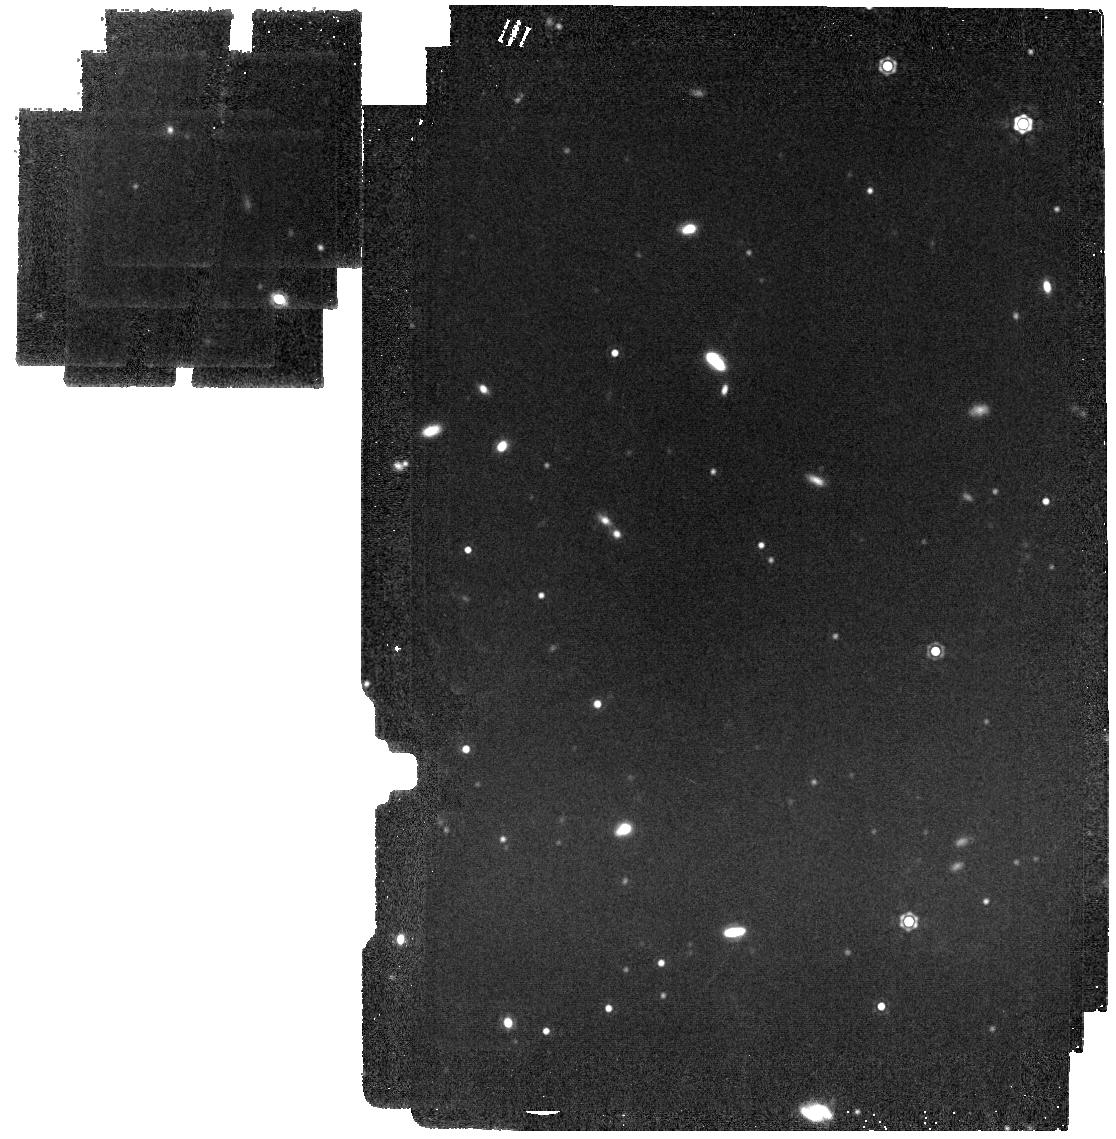
Target: WDJ094240.23-463717.68. Instrument: MIRI. Filter: F1500W. Exposure: 4 min. Observation ID: jw03964-o062_t108_miri_f1500w

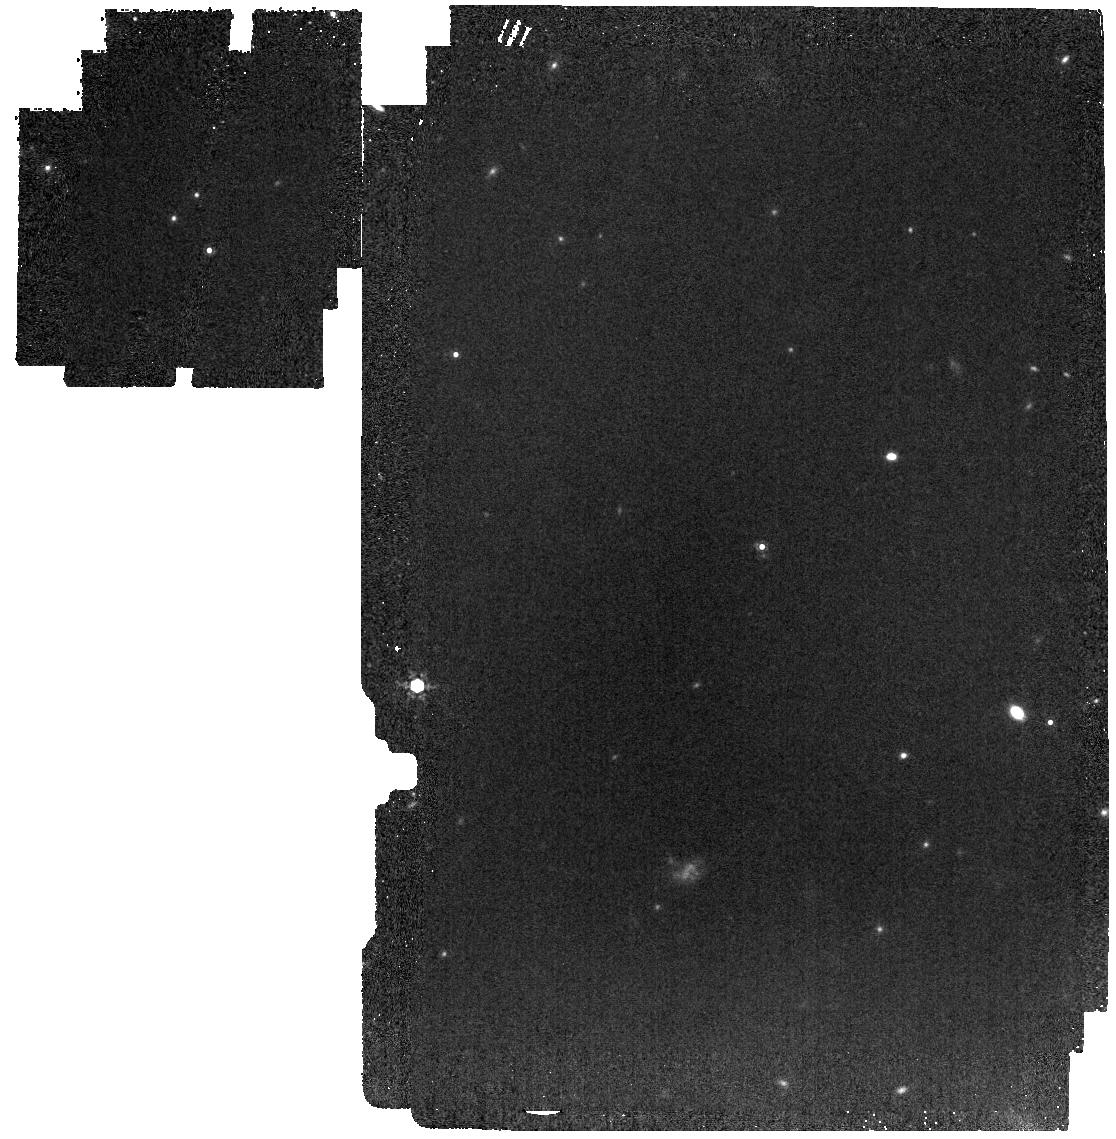
Target: WDJ075327.26+522931.47. Instrument: MIRI. Filter: F1000W. Exposure: 4 min. Observation ID: jw03964-o170_t086_miri_f1000w

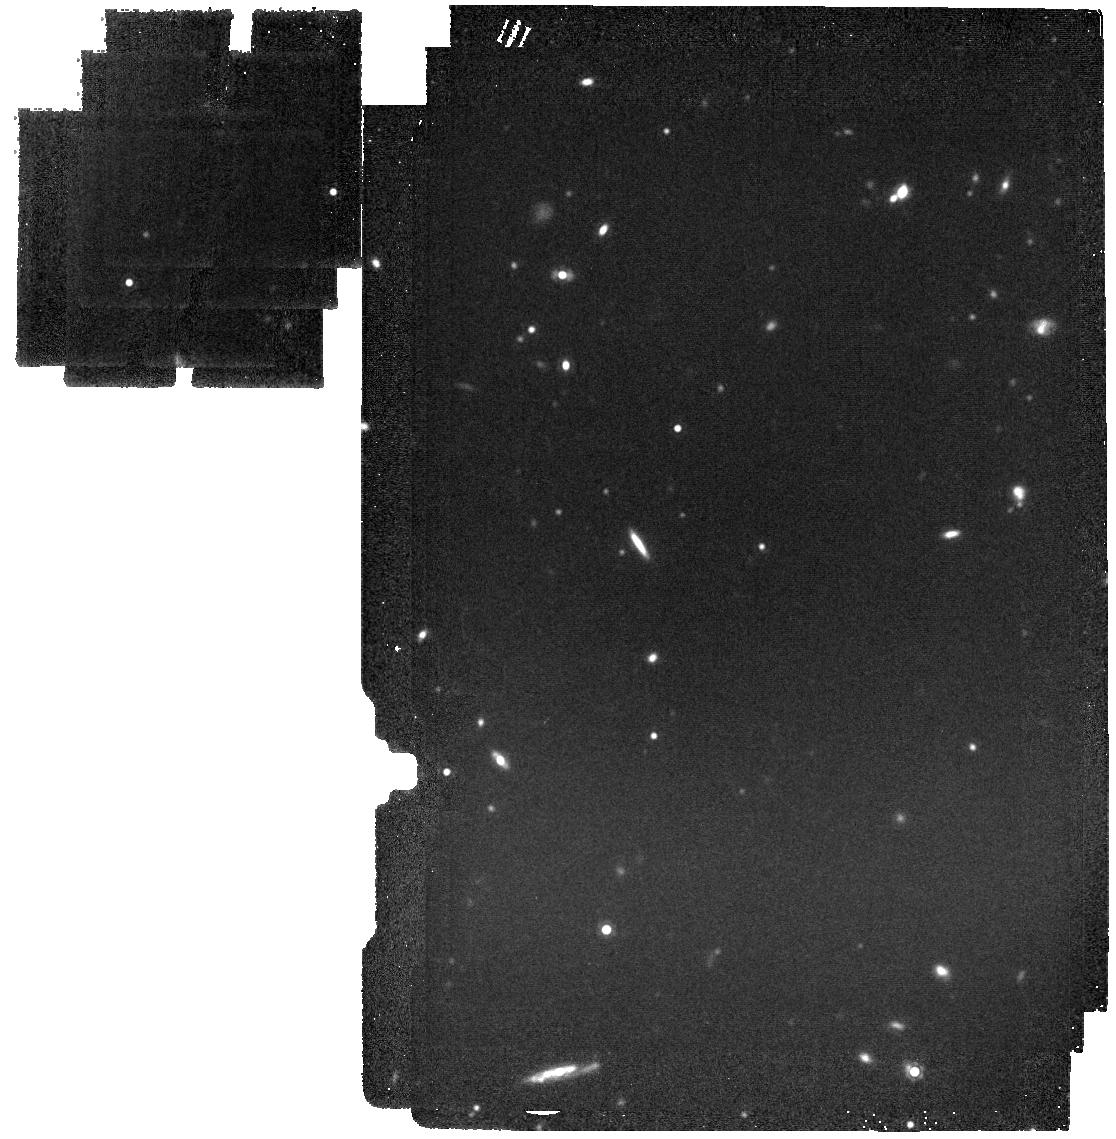
Target: WDJ090633.51-262656.02. Instrument: MIRI. Filter: F1500W. Exposure: 7 min. Observation ID: jw03964-o179_t103_miri_f1500w

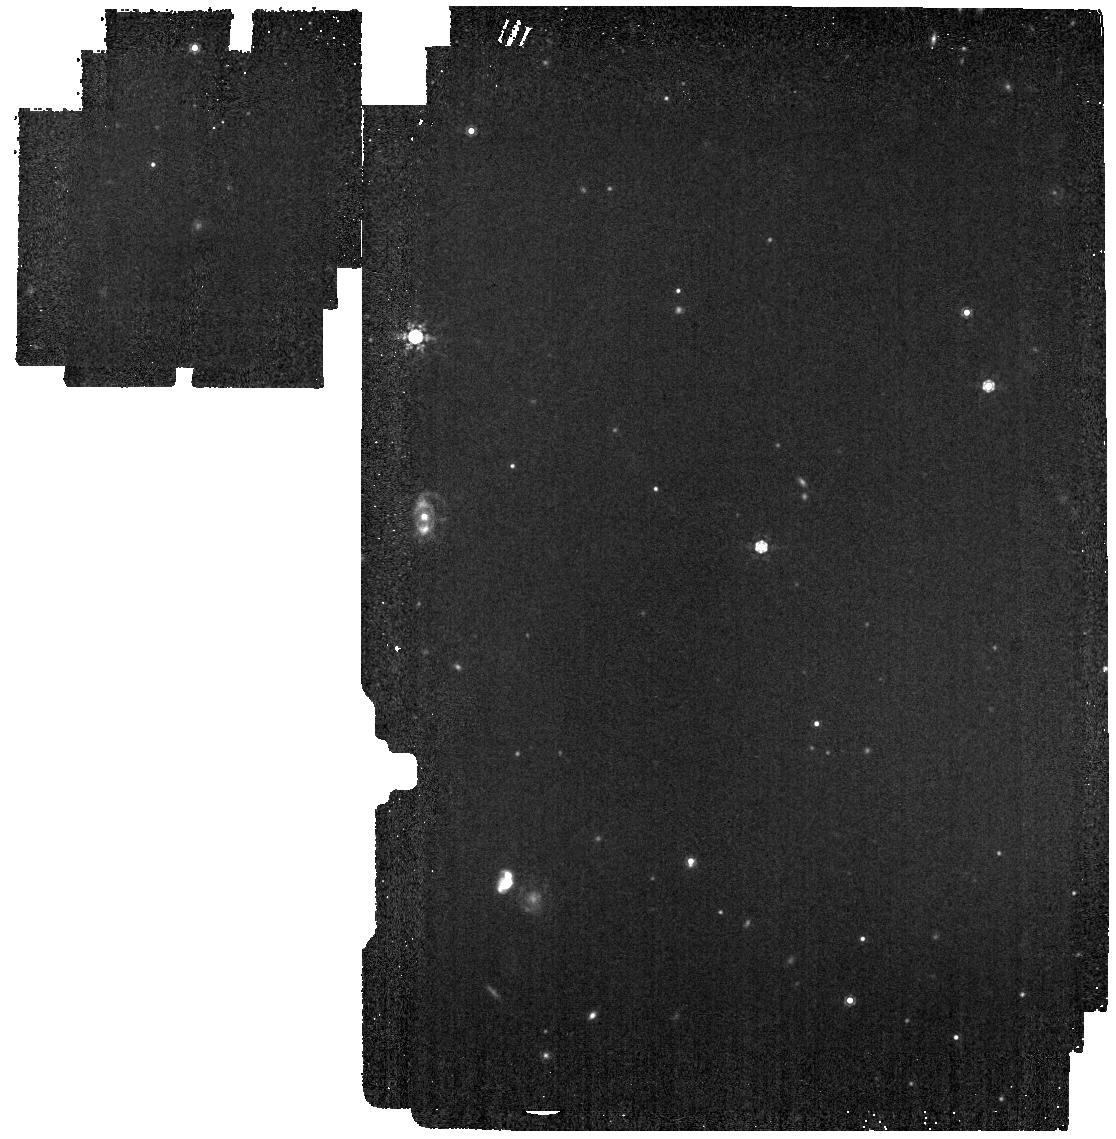
Target: WDJ082126.70-670320.02. Instrument: MIRI. Filter: F1000W. Exposure: 4 min. Observation ID: jw03964-o056_t095_miri_f1000w

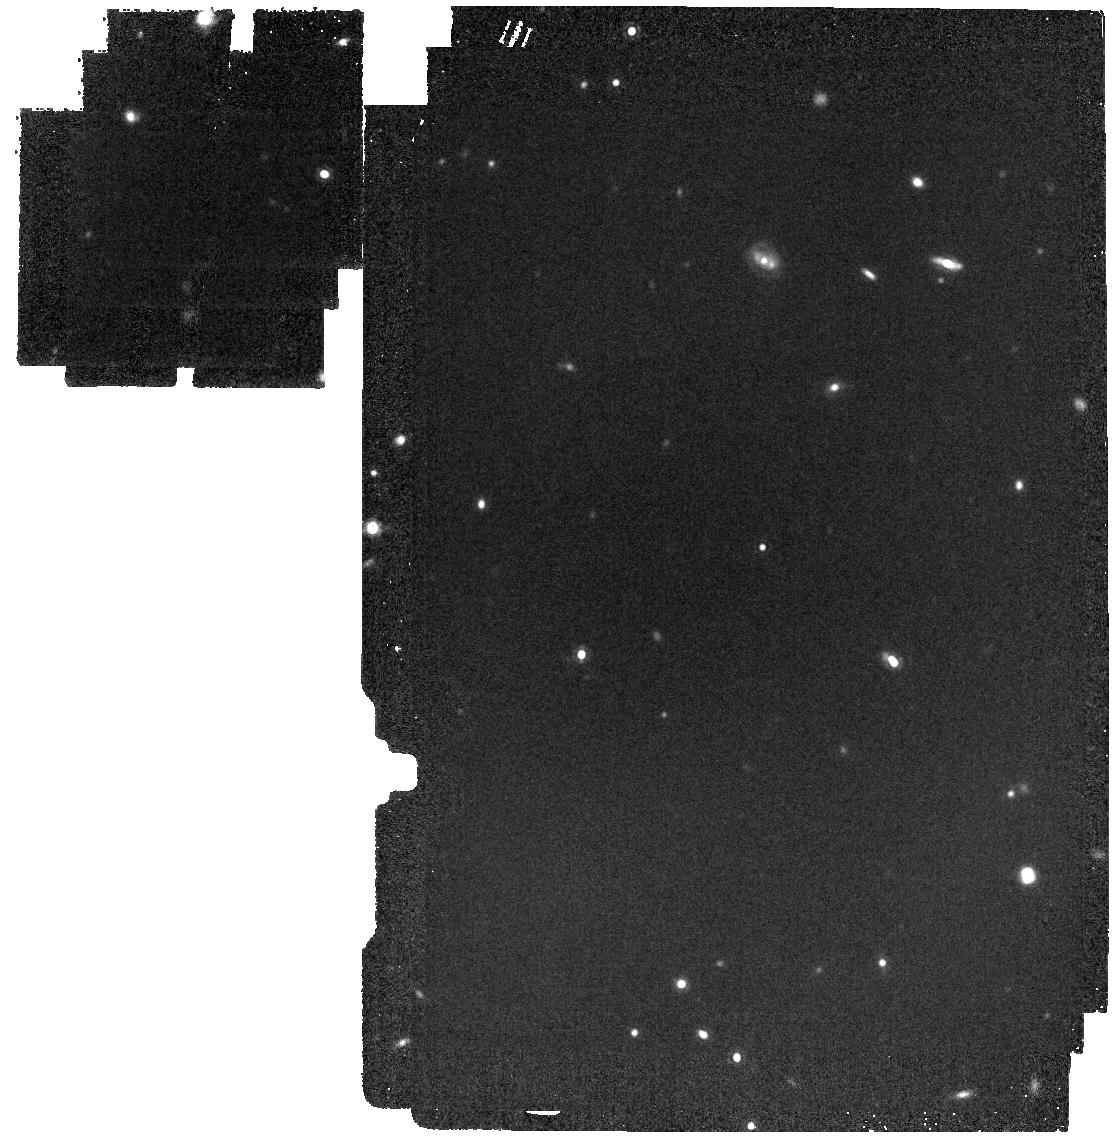
Target: WDJ130841.20+850228.16. Instrument: MIRI. Filter: F1500W. Exposure: 4 min. Observation ID: jw03964-o077_t132_miri_f1500w

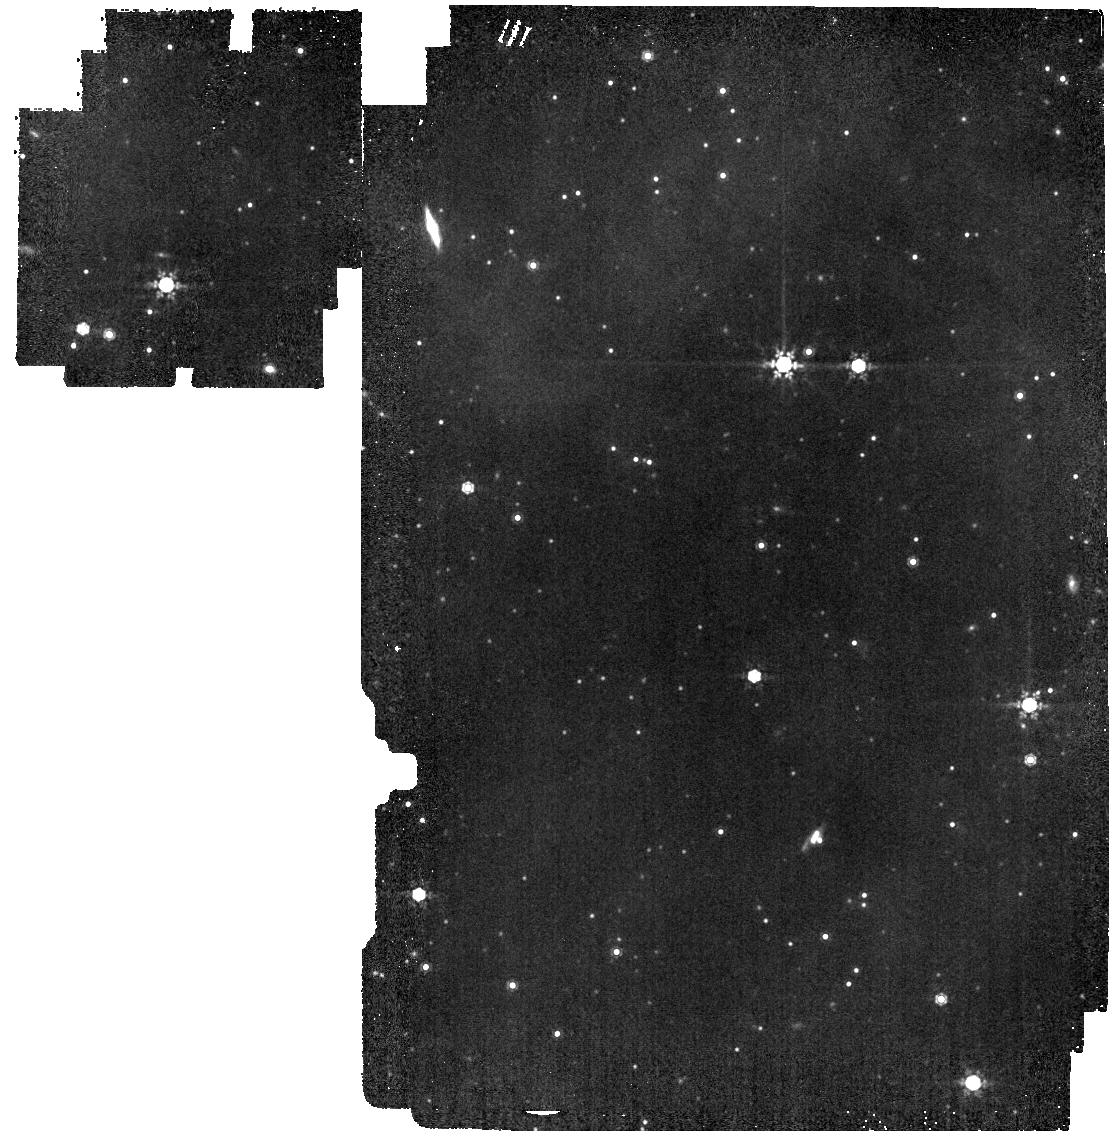
Target: WDJ092449.05-491529.60. Instrument: MIRI. Filter: F1000W. Exposure: 4 min. Observation ID: jw03964-o182_t107_miri_f1000w

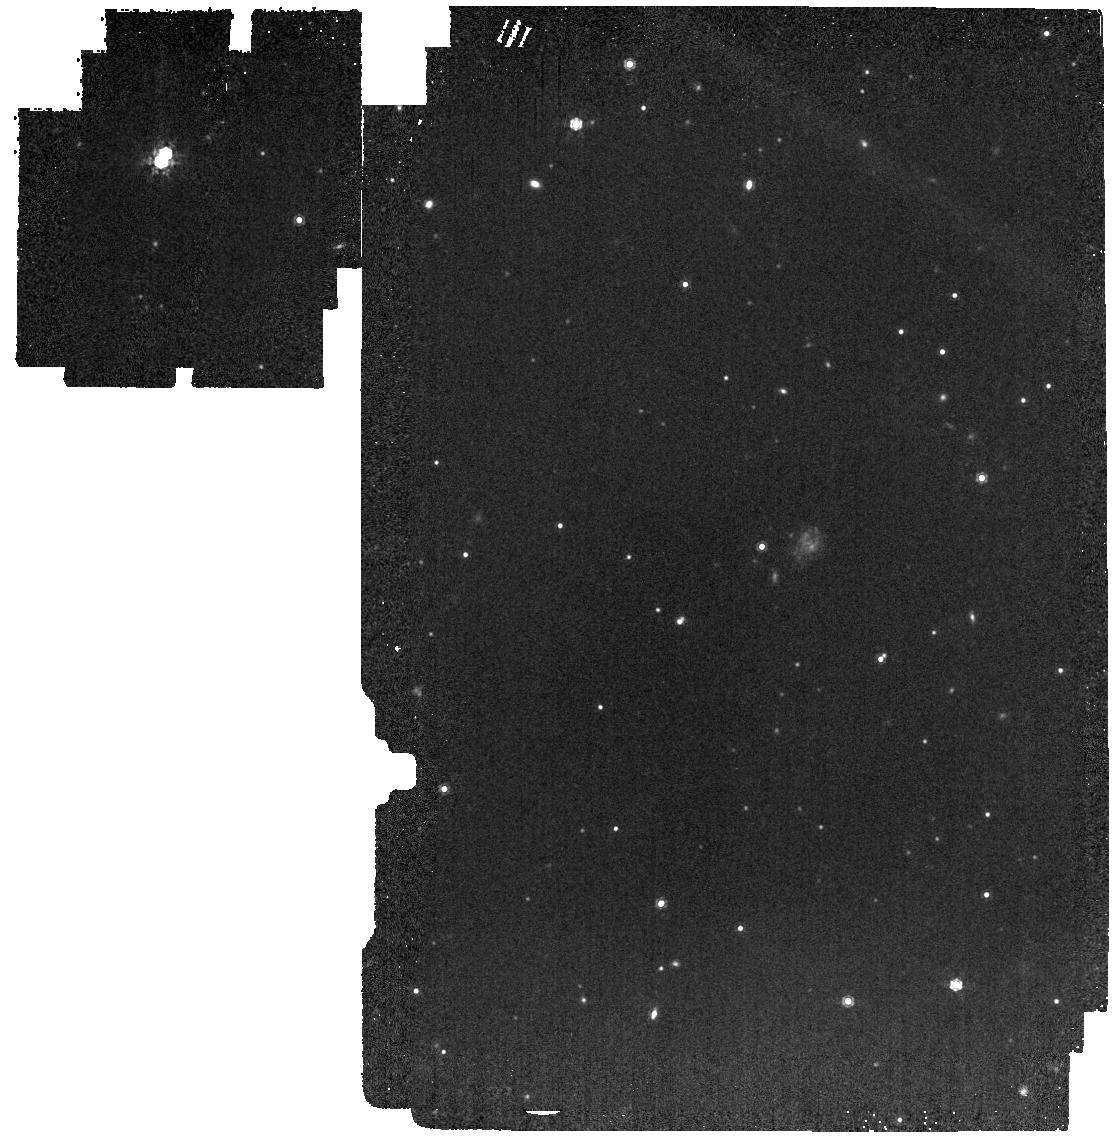
Target: WDJ064111.93-043212.31. Instrument: MIRI. Filter: F1000W. Exposure: 4 min. Observation ID: jw03964-o164_t069_miri_f1000w

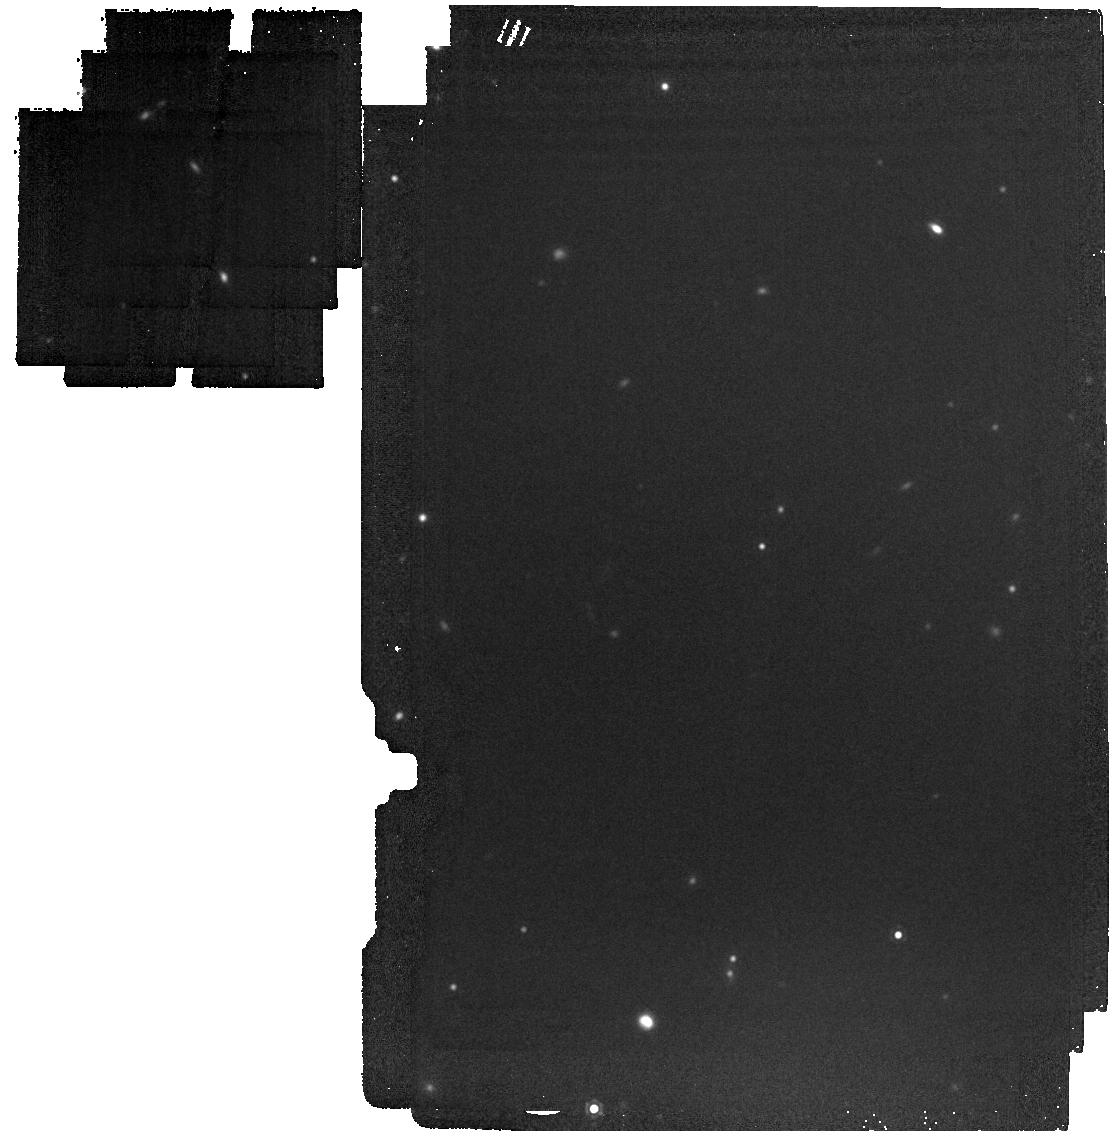
Target: WDJ081411.17+484529.81. Instrument: MIRI. Filter: F1500W. Exposure: 4 min. Observation ID: jw03964-o055_t092_miri_f1500w

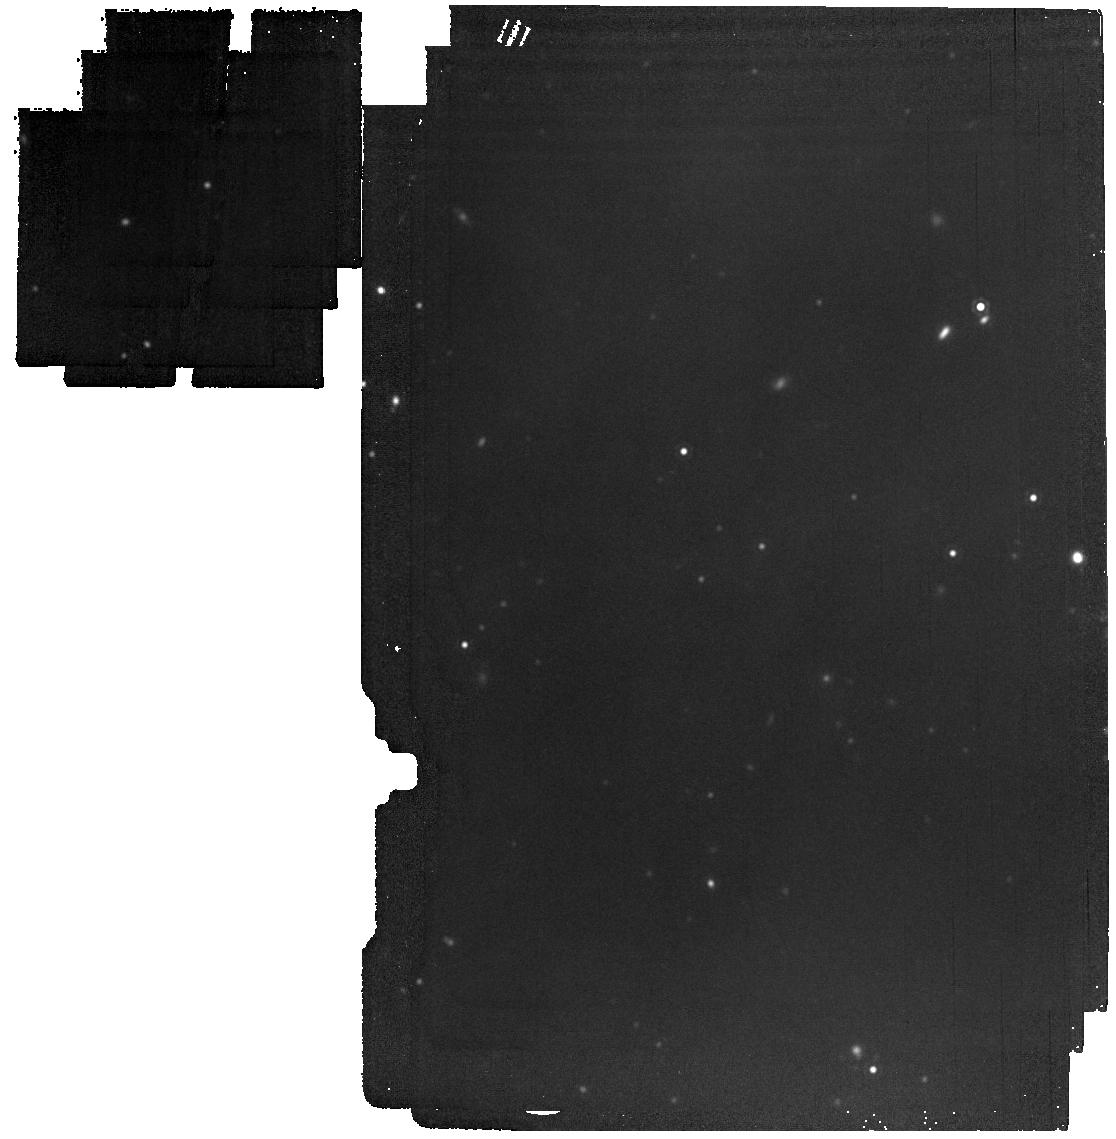
Target: WDJ064722.15+023108.91. Instrument: MIRI. Filter: F1500W. Exposure: 7 min. Observation ID: jw03964-o165_t070_miri_f1500w

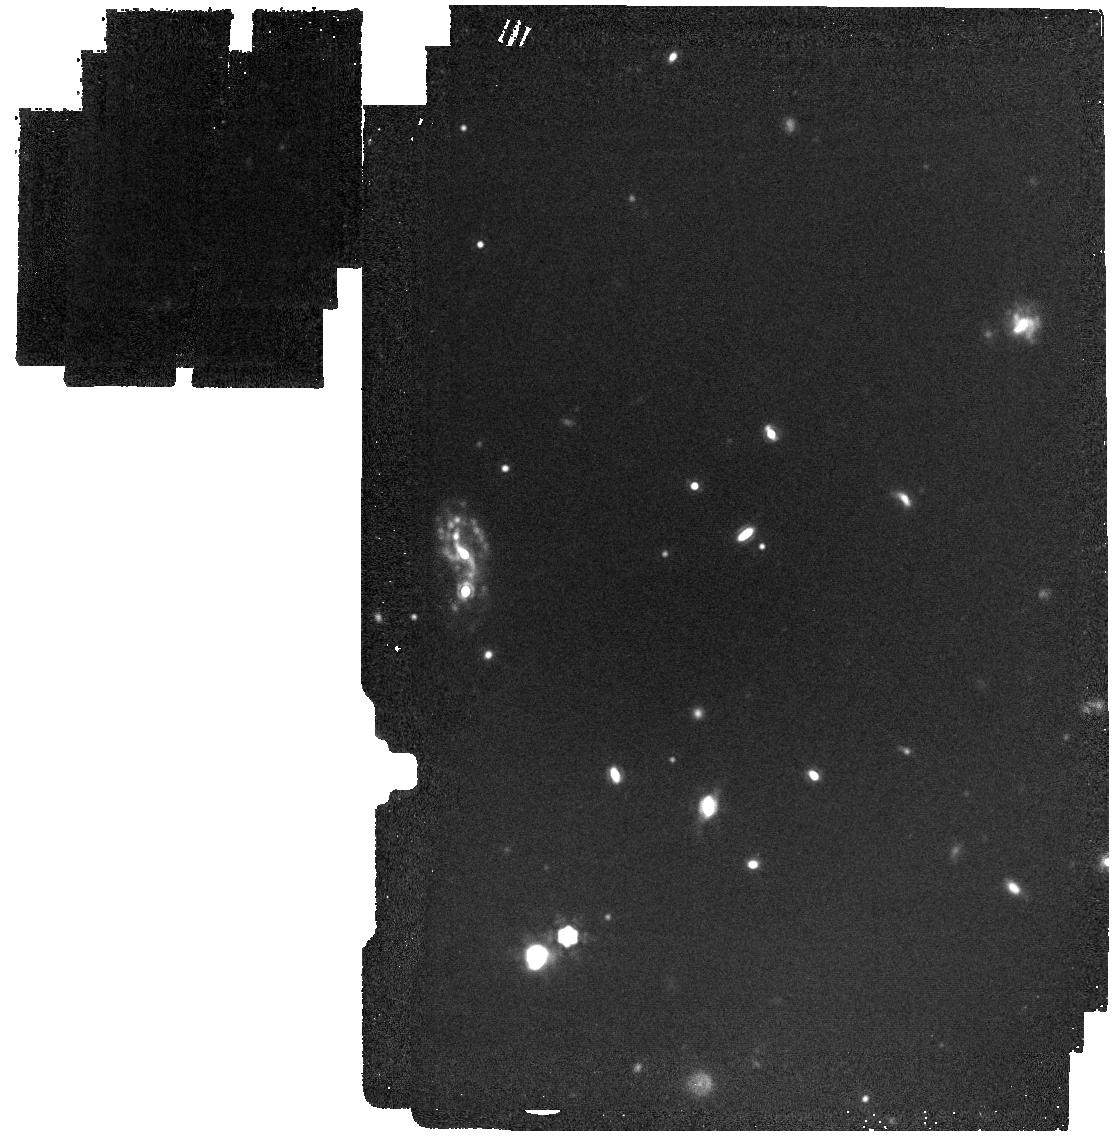
Target: WDJ070356.98+780504.72. Instrument: MIRI. Filter: F1500W. Exposure: 7 min. Observation ID: jw03964-o168_t077_miri_f1500w

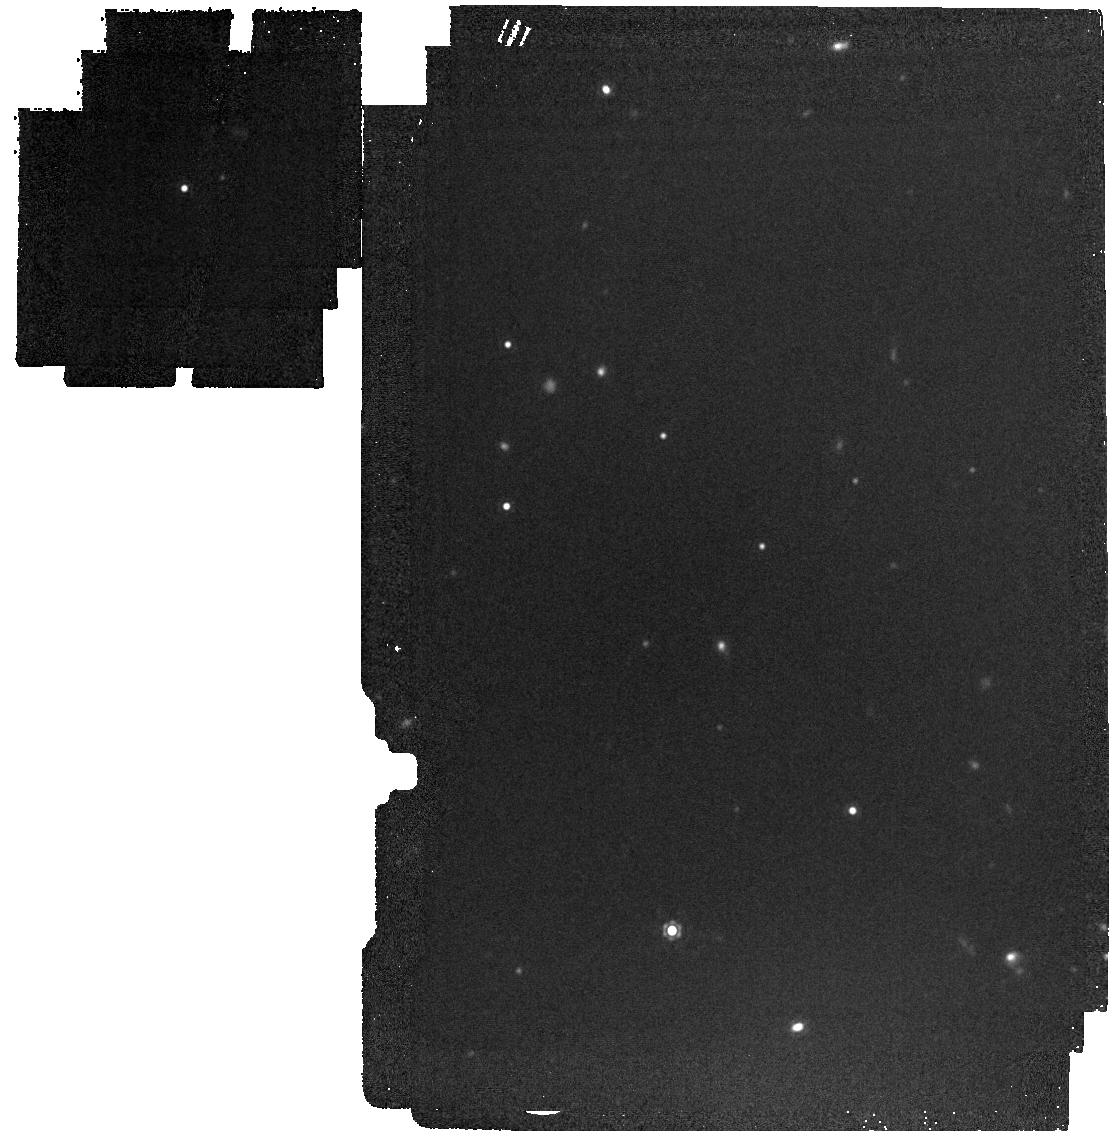
Target: WDJ075014.58+071148.92. Instrument: MIRI. Filter: F1500W. Exposure: 4 min. Observation ID: jw03964-o049_t083_miri_f1500w

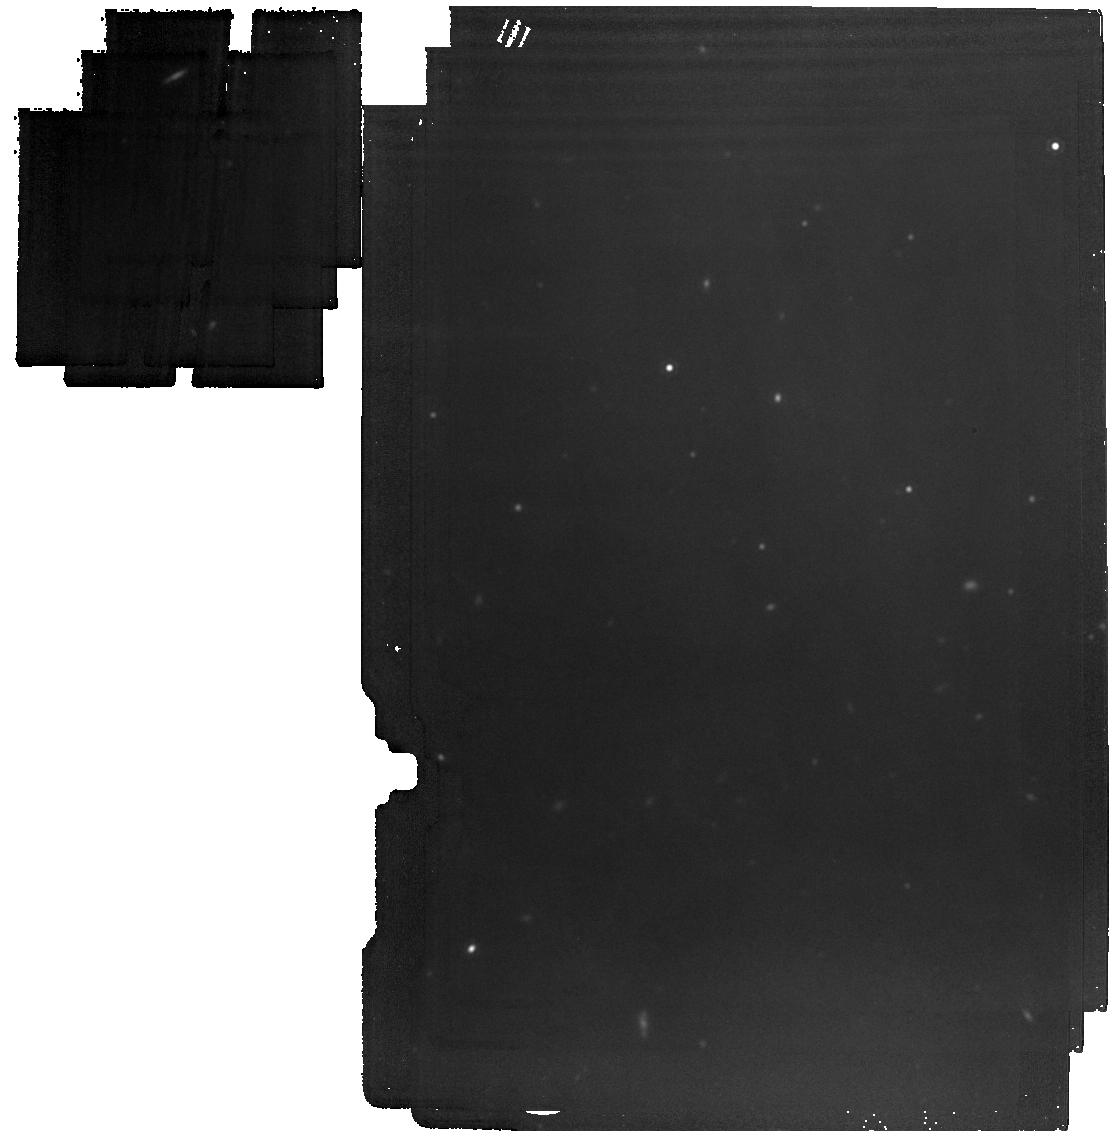
Target: WDJ054307.37+363701.21. Instrument: MIRI. Filter: F1500W. Exposure: 7 min. Observation ID: jw03964-o161_t062_miri_f1500w

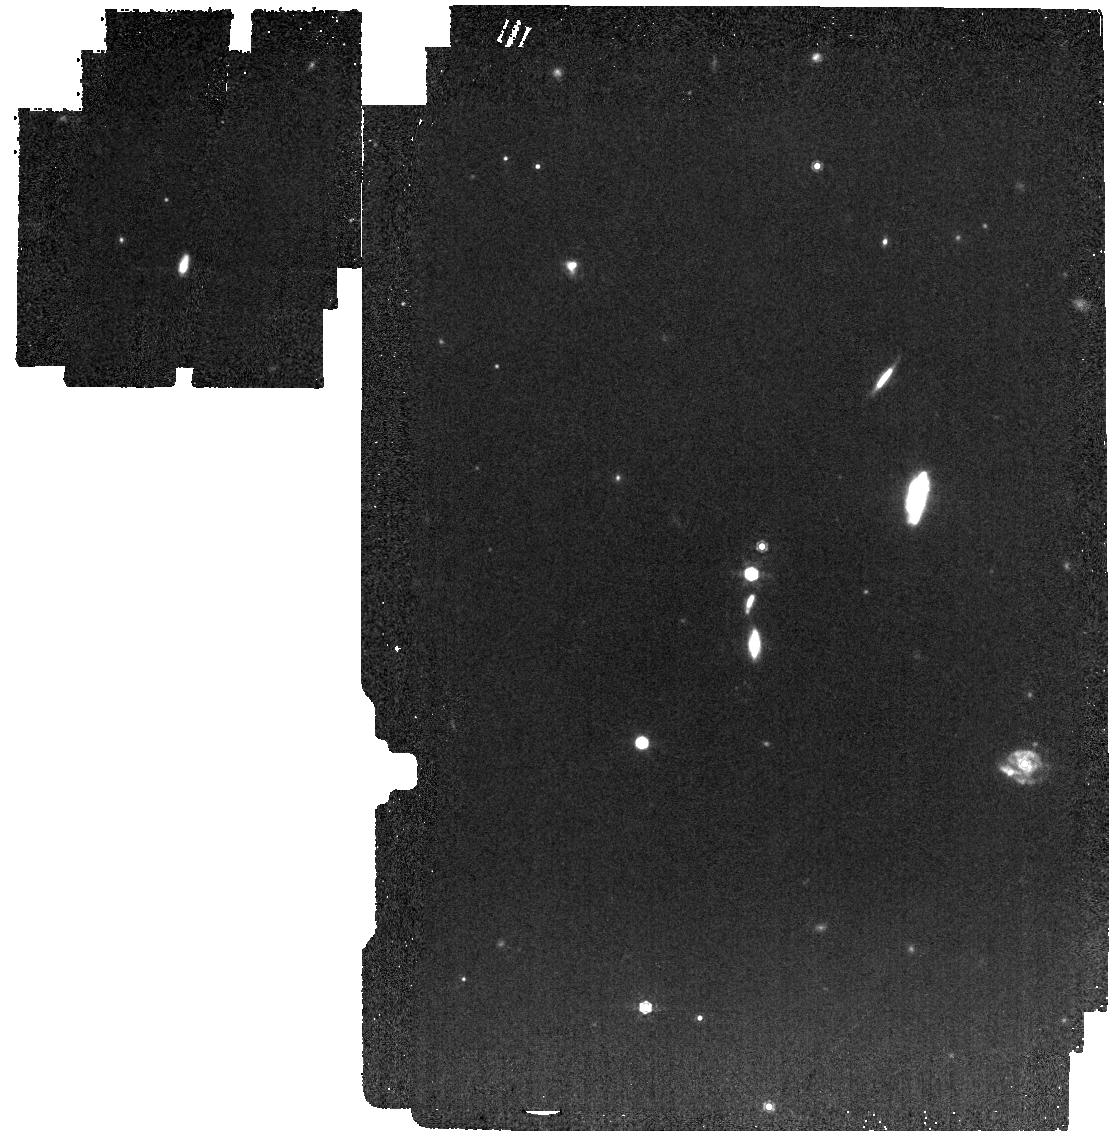
Target: WDJ055443.04-103521.34. Instrument: MIRI. Filter: F1000W. Exposure: 4 min. Observation ID: jw03964-o038_t064_miri_f1000w

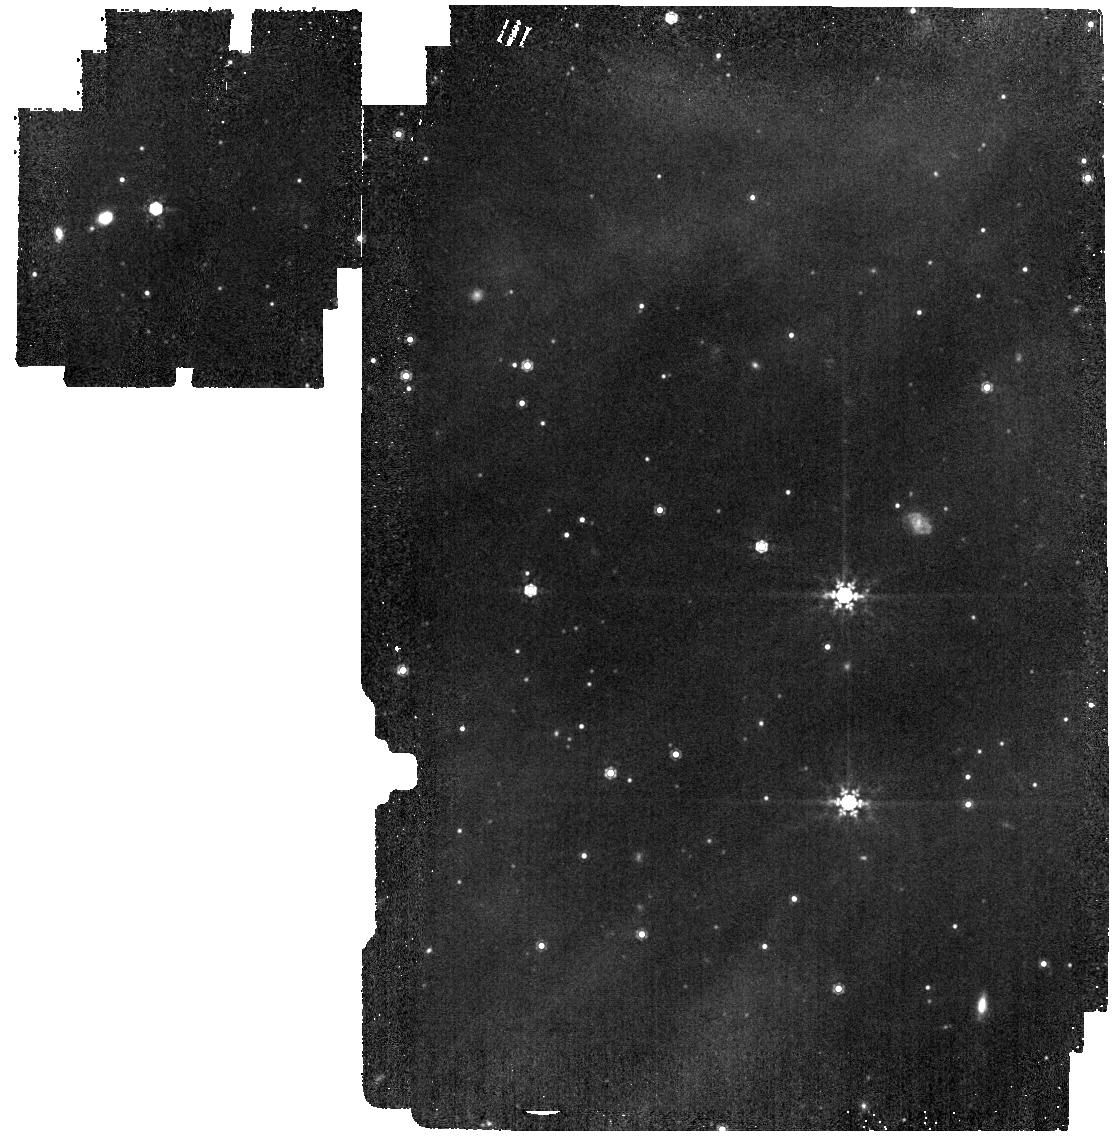
Target: WDJ081227.07-352943.32. Instrument: MIRI. Filter: F1000W. Exposure: 4 min. Observation ID: jw03964-o054_t091_miri_f1000w

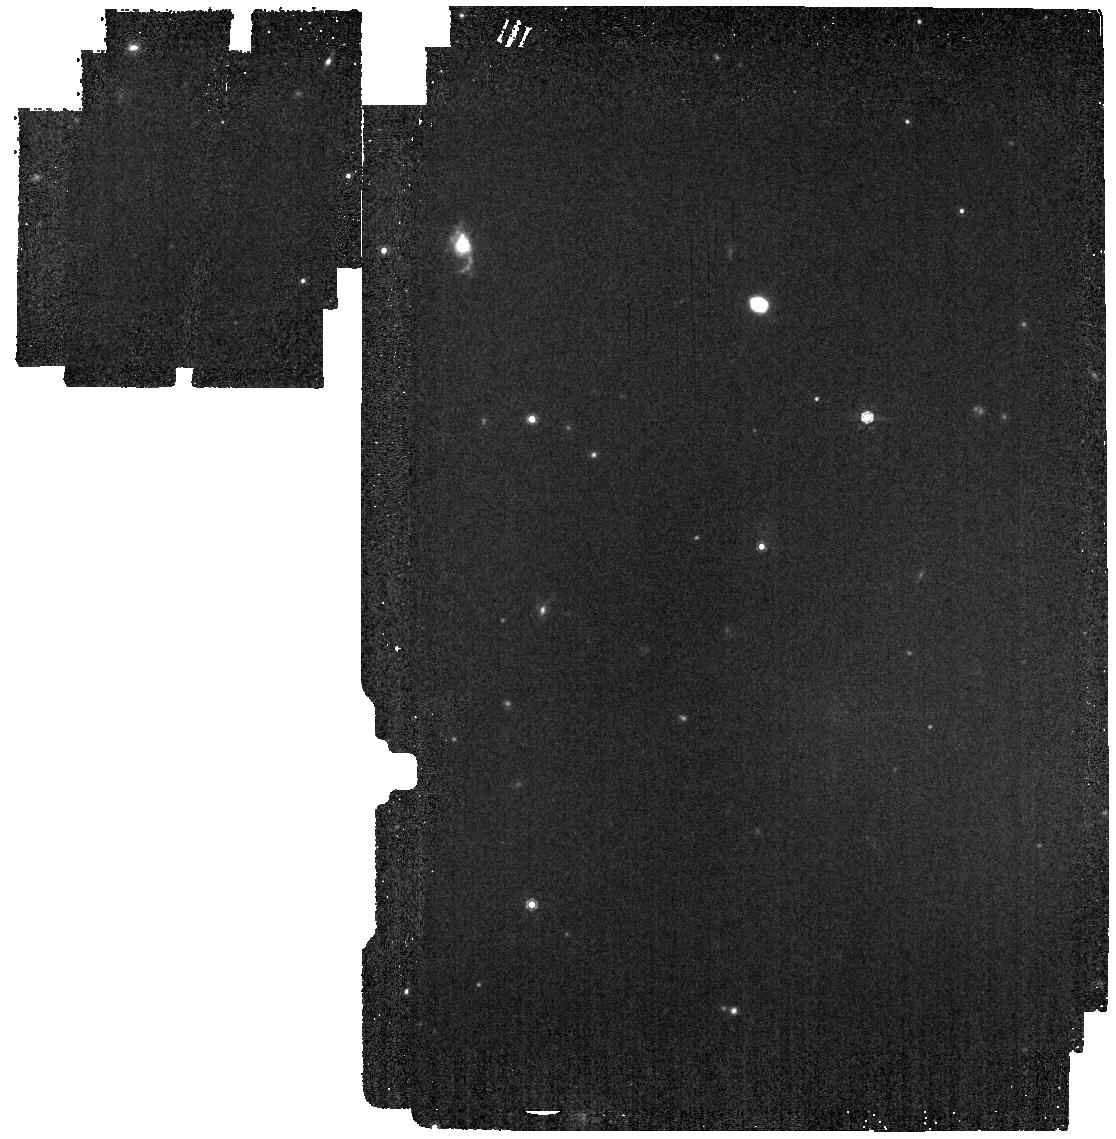
Target: WDJ062141.64-401618.85. Instrument: MIRI. Filter: F1000W. Exposure: 4 min. Observation ID: jw03964-o163_t068_miri_f1000w

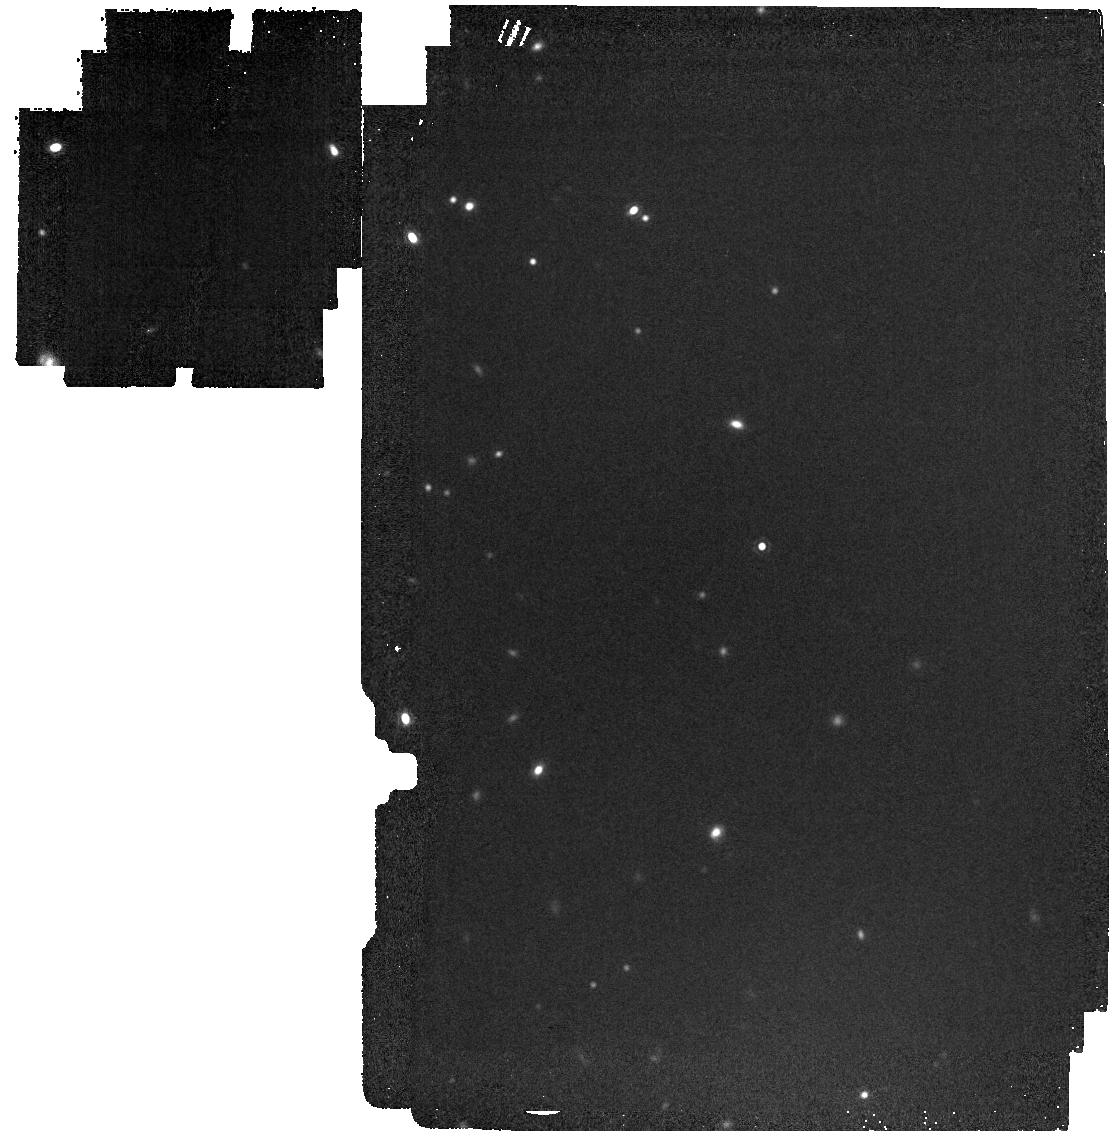
Target: WDJ091556.08+532523.86. Instrument: MIRI. Filter: F1500W. Exposure: 4 min. Observation ID: jw03964-o061_t104_miri_f1500w

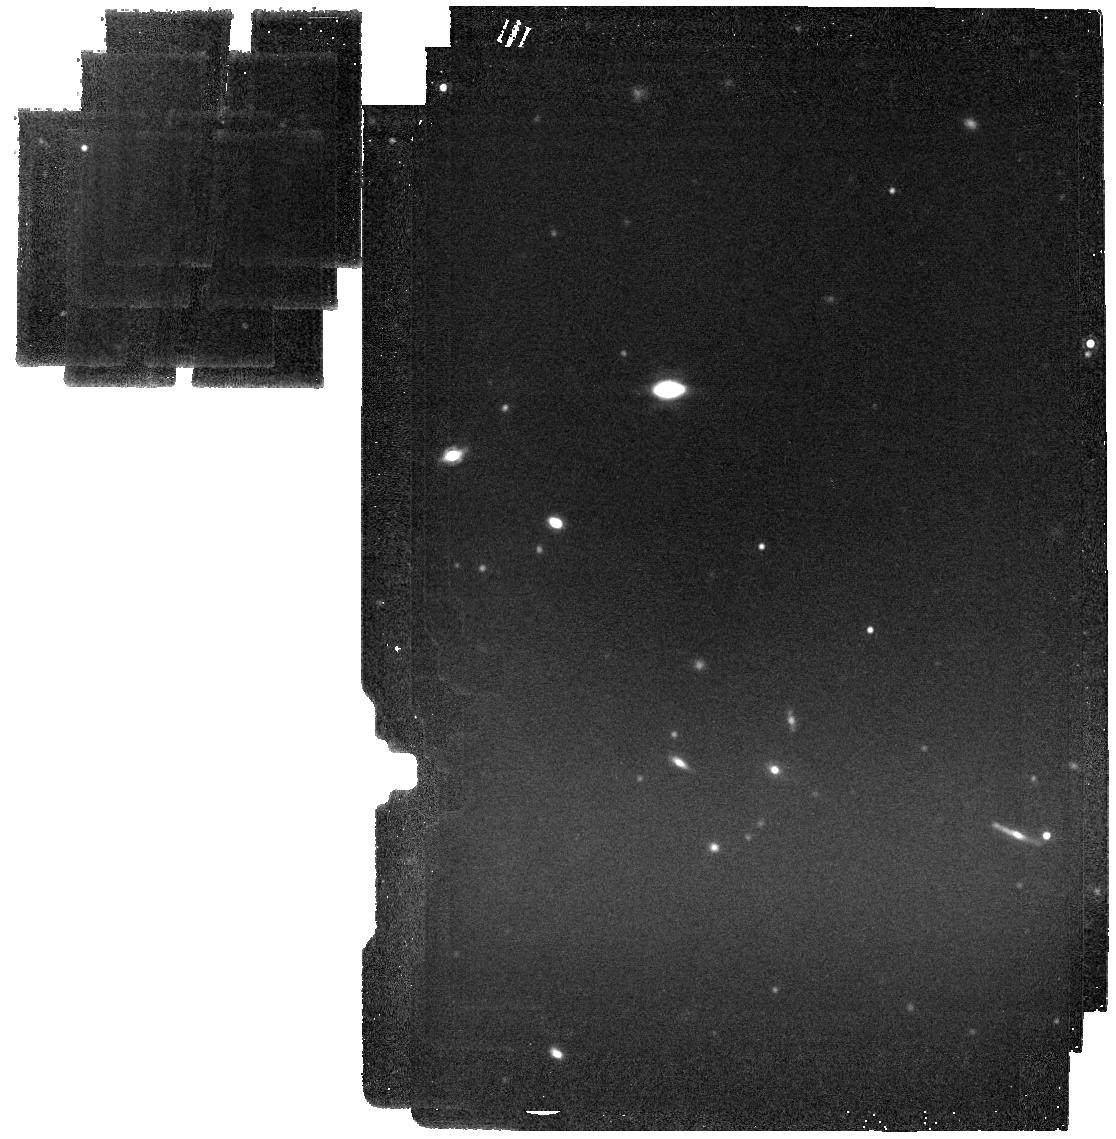
Target: WDJ065330.21-395429.12. Instrument: MIRI. Filter: F1500W. Exposure: 7 min. Observation ID: jw03964-o166_t072_miri_f1500w

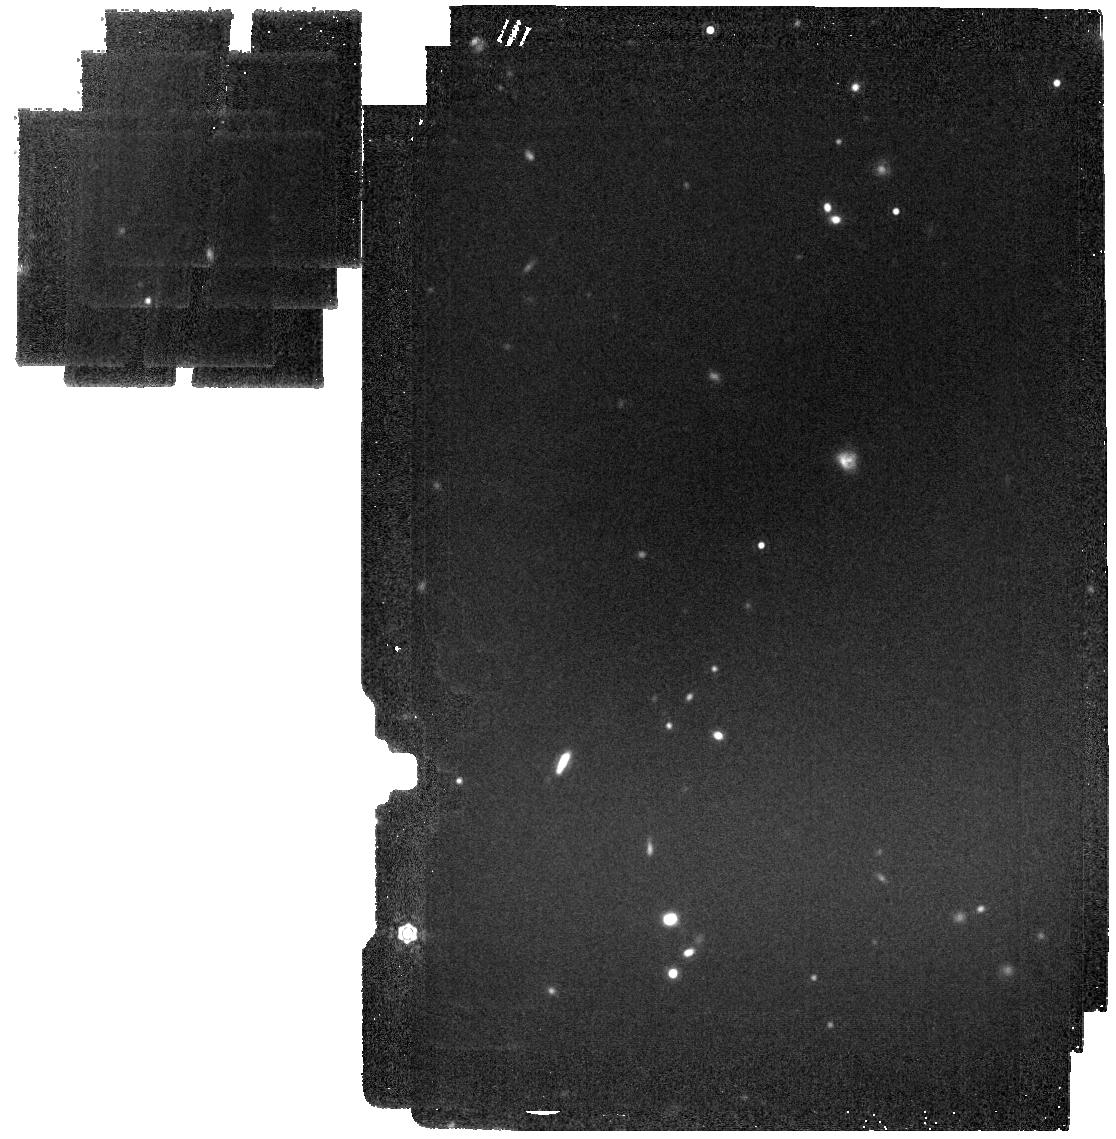
Target: WDJ070852.28-670631.43. Instrument: MIRI. Filter: F1500W. Exposure: 4 min. Observation ID: jw03964-o045_t078_miri_f1500w

The MIRI Excess Around Degenerates Survey (PI: Poulsen, Sabrina)

In 2004, Cycle 1 of Spitzer observed ~100 white dwarfs (WDs) in the mid-IR where a handful of IR excesses were detected. This sparked an entire field of WD study looking at remnant planetary systems around dead stars that touches many areas of astrophysics today. In Cycle 2 of JWST, we are faced with a very similar situation--hardly any known WDs have their photospheres detected beyond 8 micron, giving JWST the opportunity to conduct the first wide and shallow survey of the 25 pc WD sample. For modest completion frequencies, we expect to detect IR excesses from cool brown dwarfs, young Jupiters, optically thin dust disks from shredding exo-planetesimals, and cyclotron emission from magnetic white dwarfs with unprecedented sensitivity. With JWST's absolute flux calibration requirement of 2%, we also will find other departures from the expected, such as the additional opacity seen in cool WDs from collion-induced absorption. Whatever is out there, this survey will define white dwarf science (and other fields) with JWST two decades after Spitzer first pointed toward a bright white dwarf.